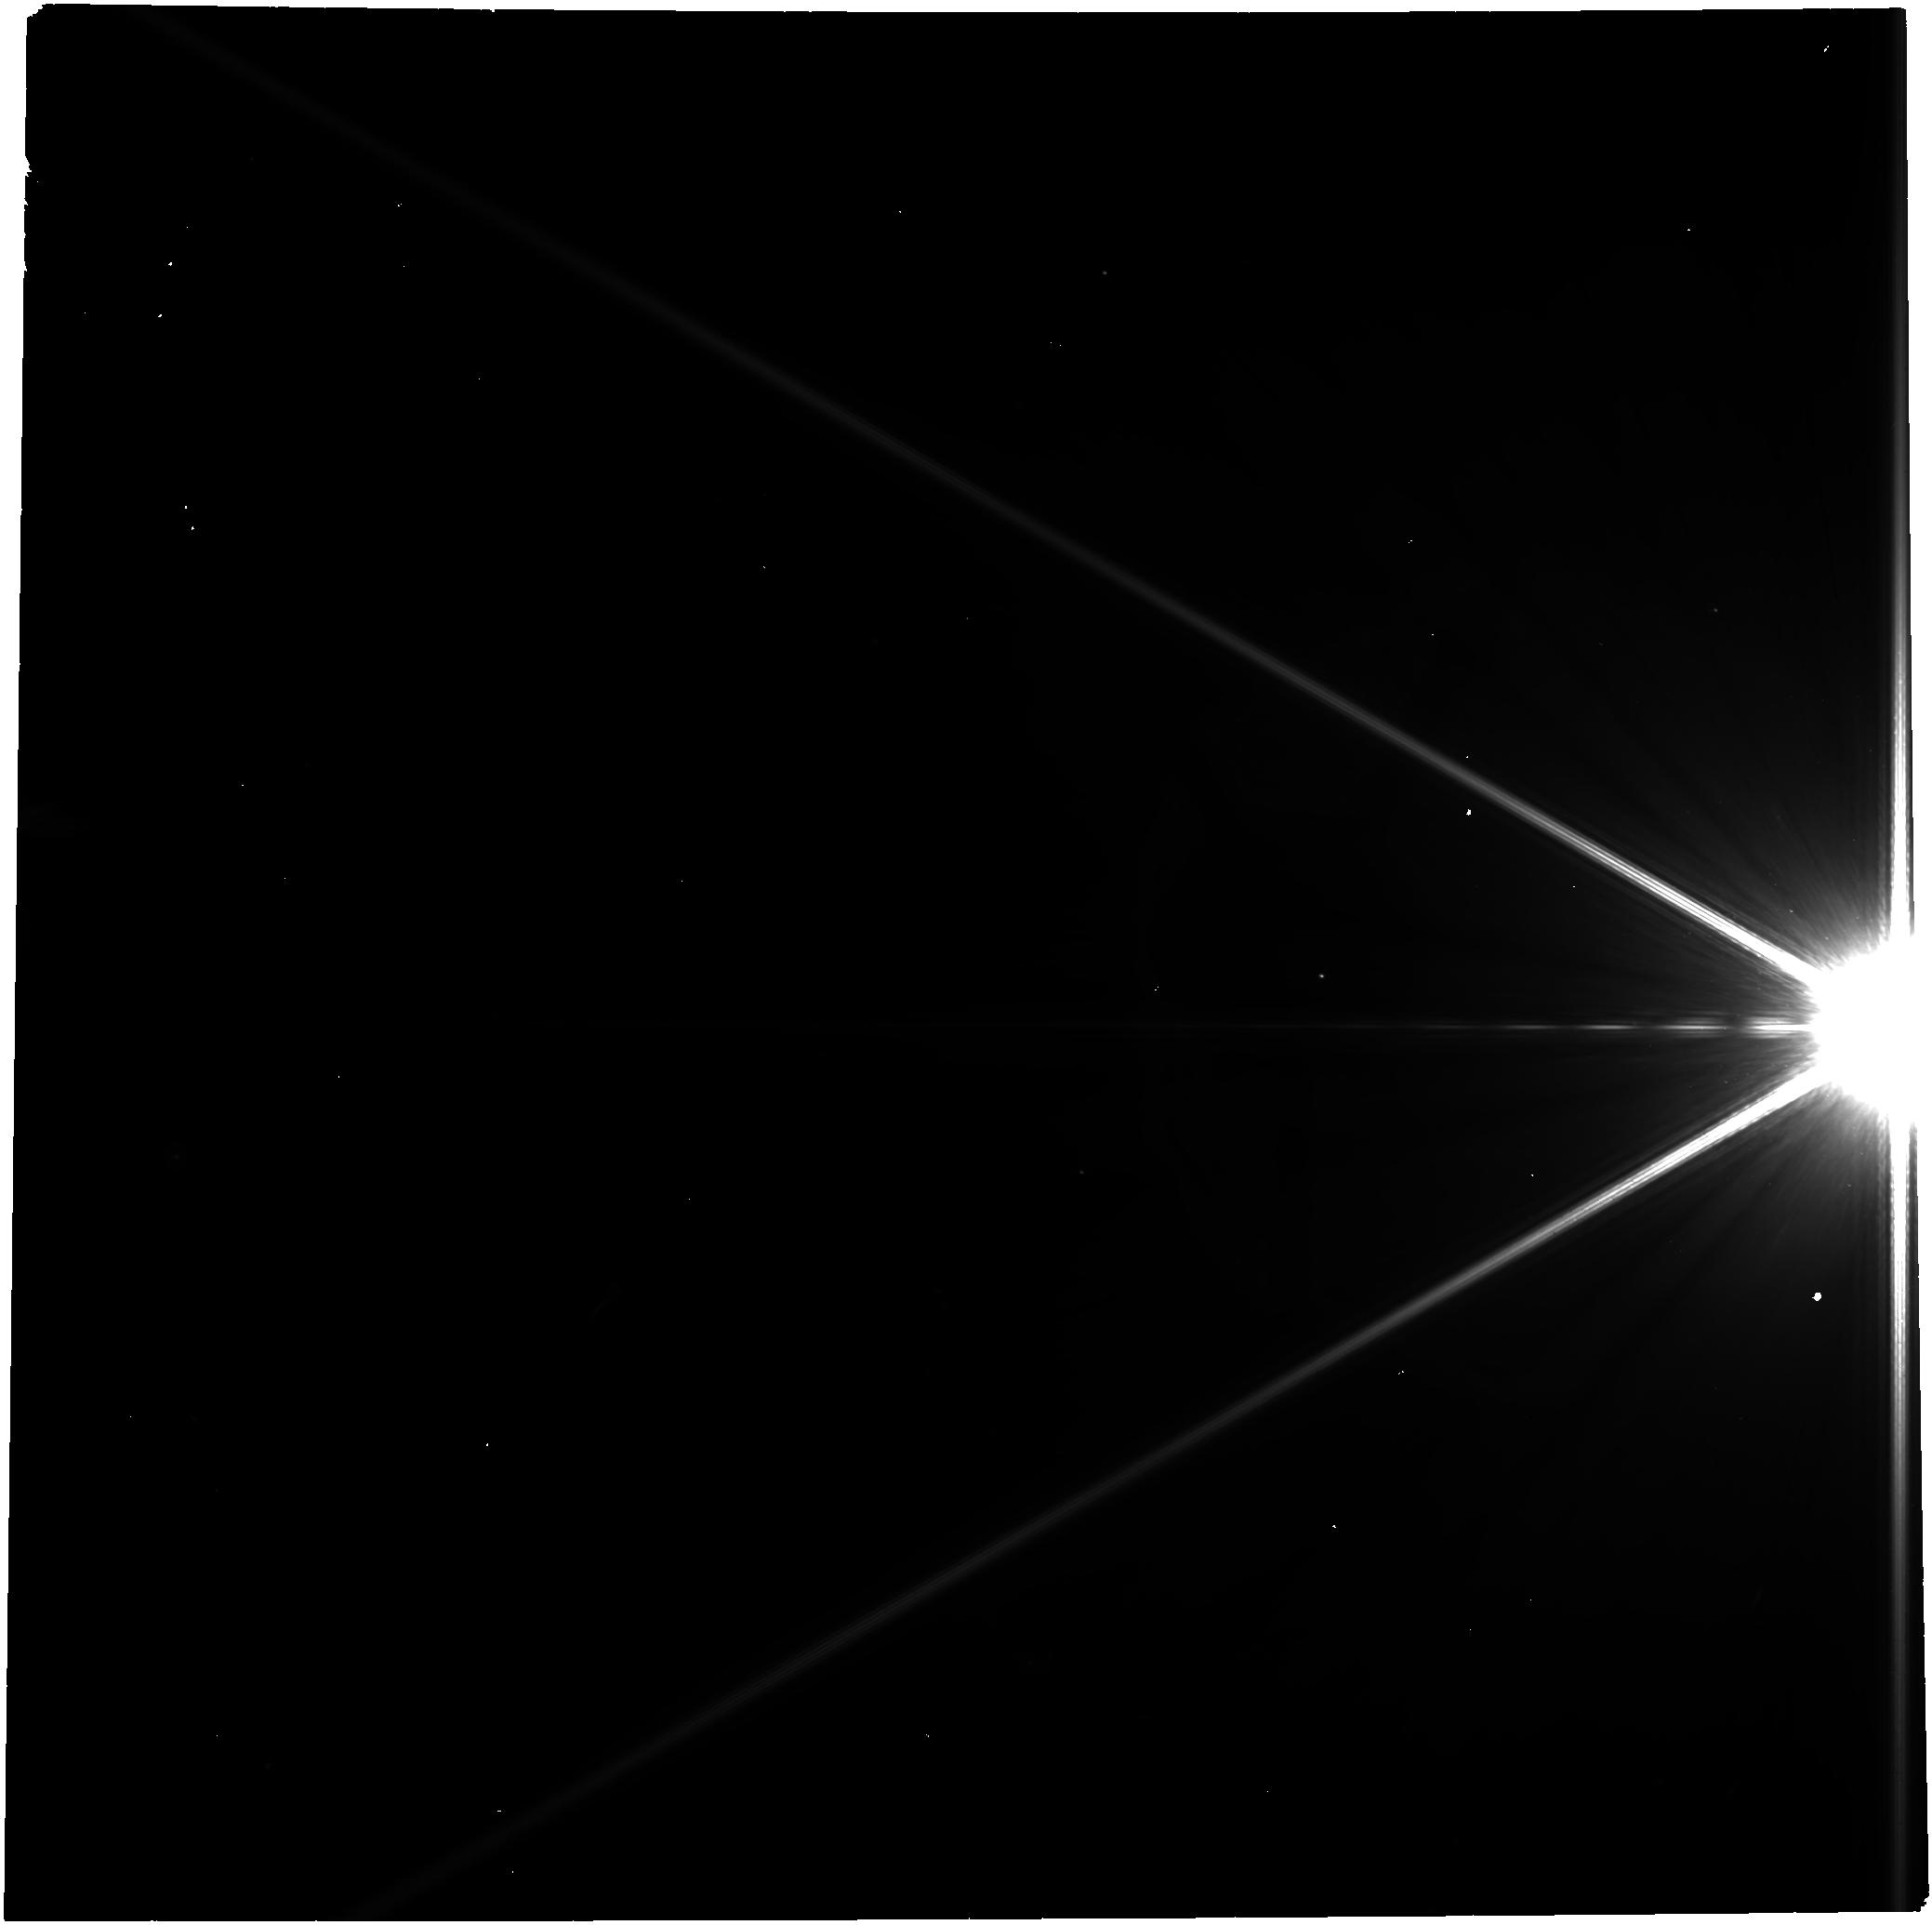
Target: -alf-PsA
Instrument: NIRCAM
Filter: F300M
Exposure: 44 min
Observation ID: jw09079-o005_t001_nircam_clear-f300m

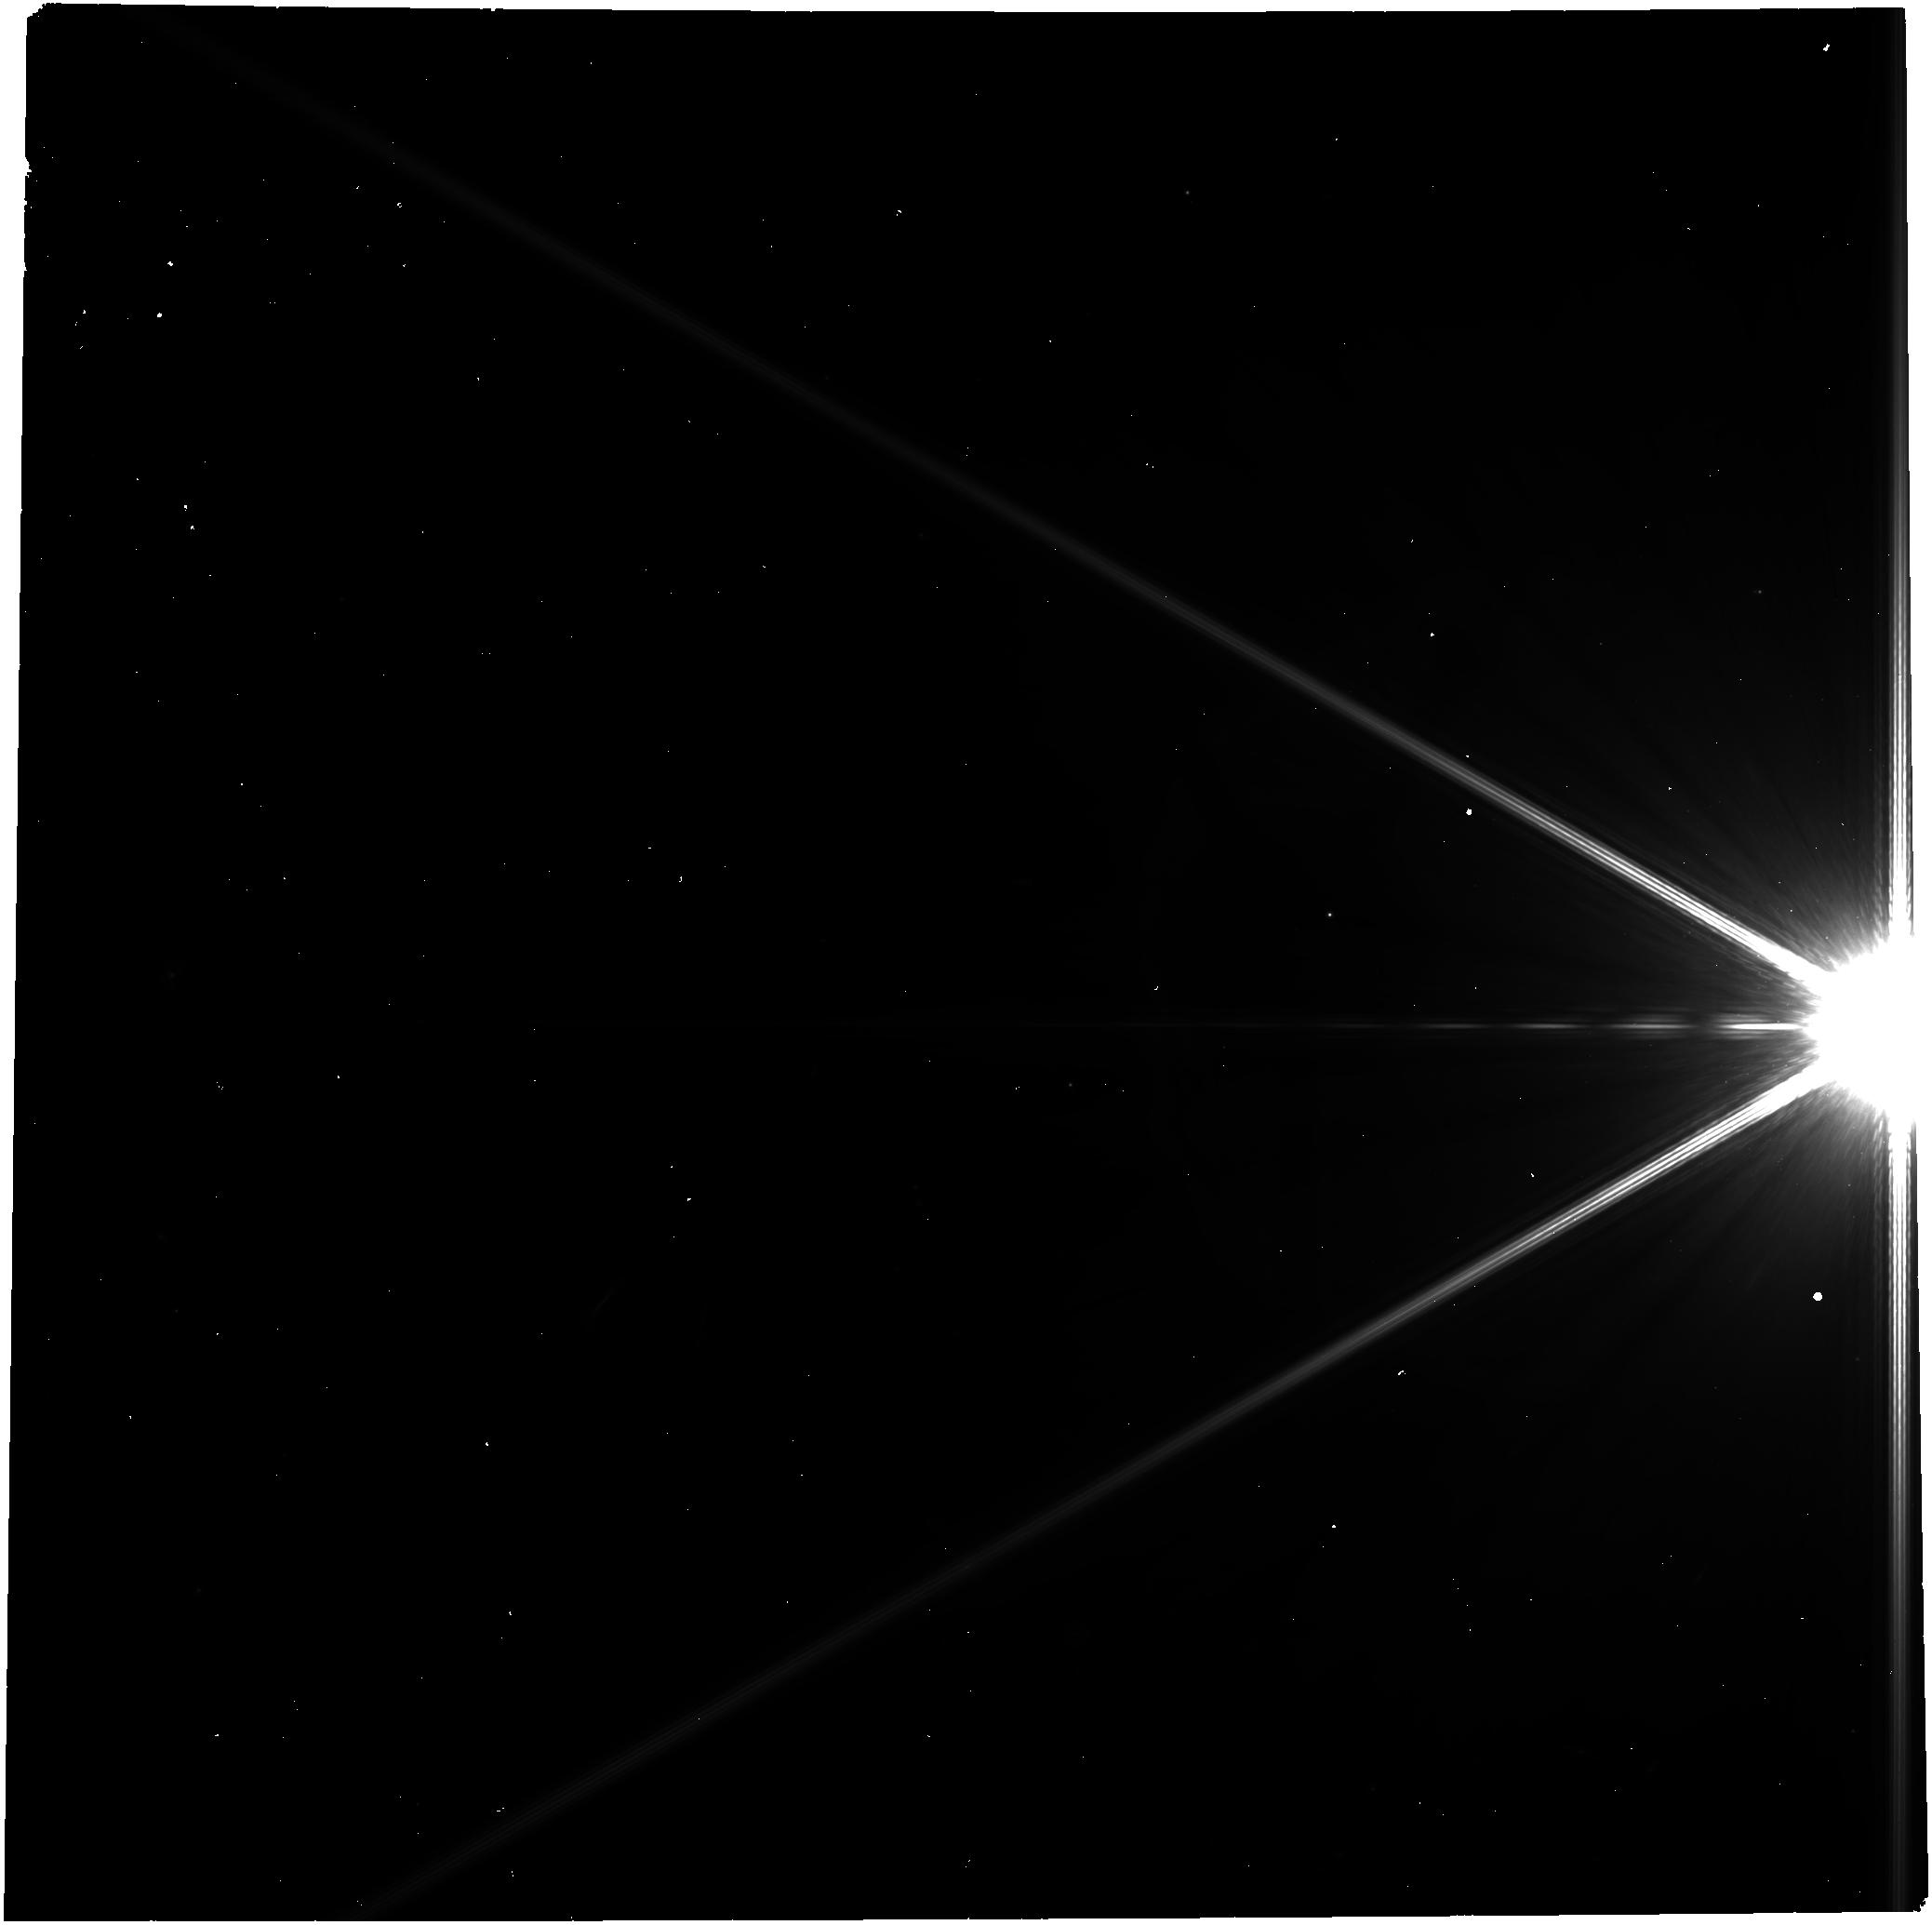
Target: -alf-PsA
Instrument: NIRCAM
Filter: F360M
Exposure: 44 min
Observation ID: jw09079-o008_t001_nircam_clear-f360m

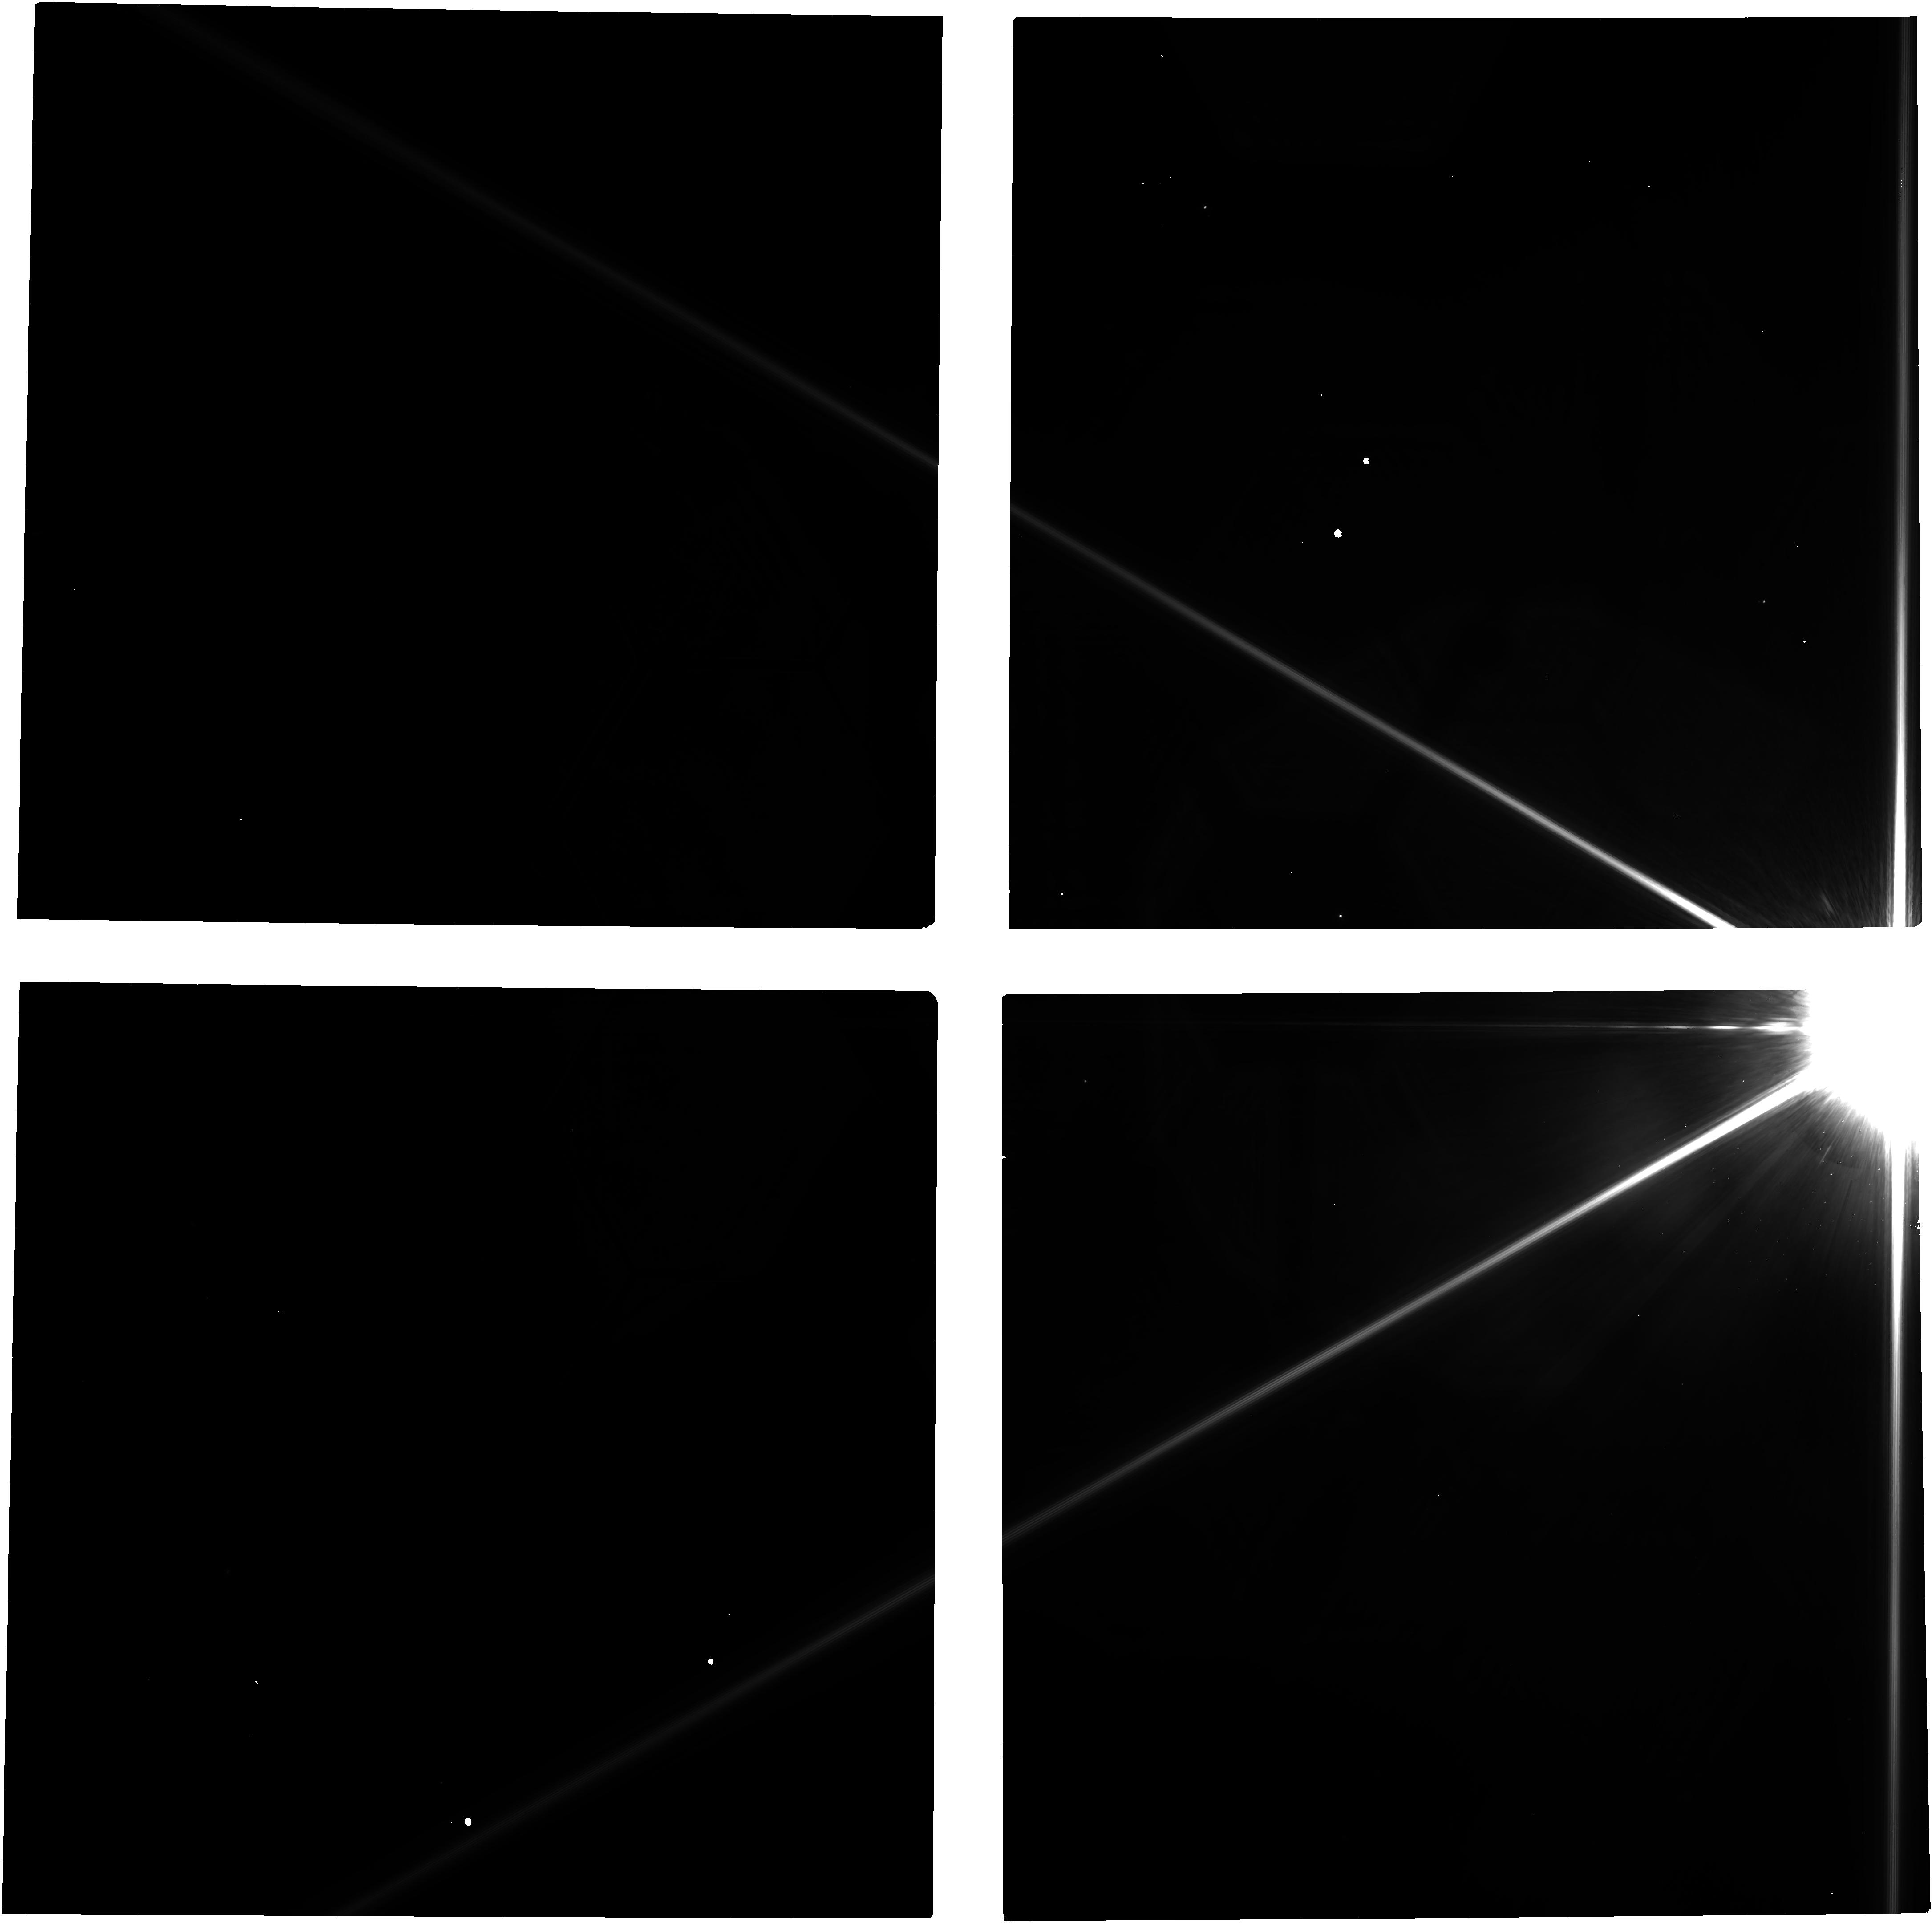
Target: -alf-PsA
Instrument: NIRCAM
Filter: F182M
Exposure: 44 min
Observation ID: jw09079-o004_t001_nircam_clear-f182m

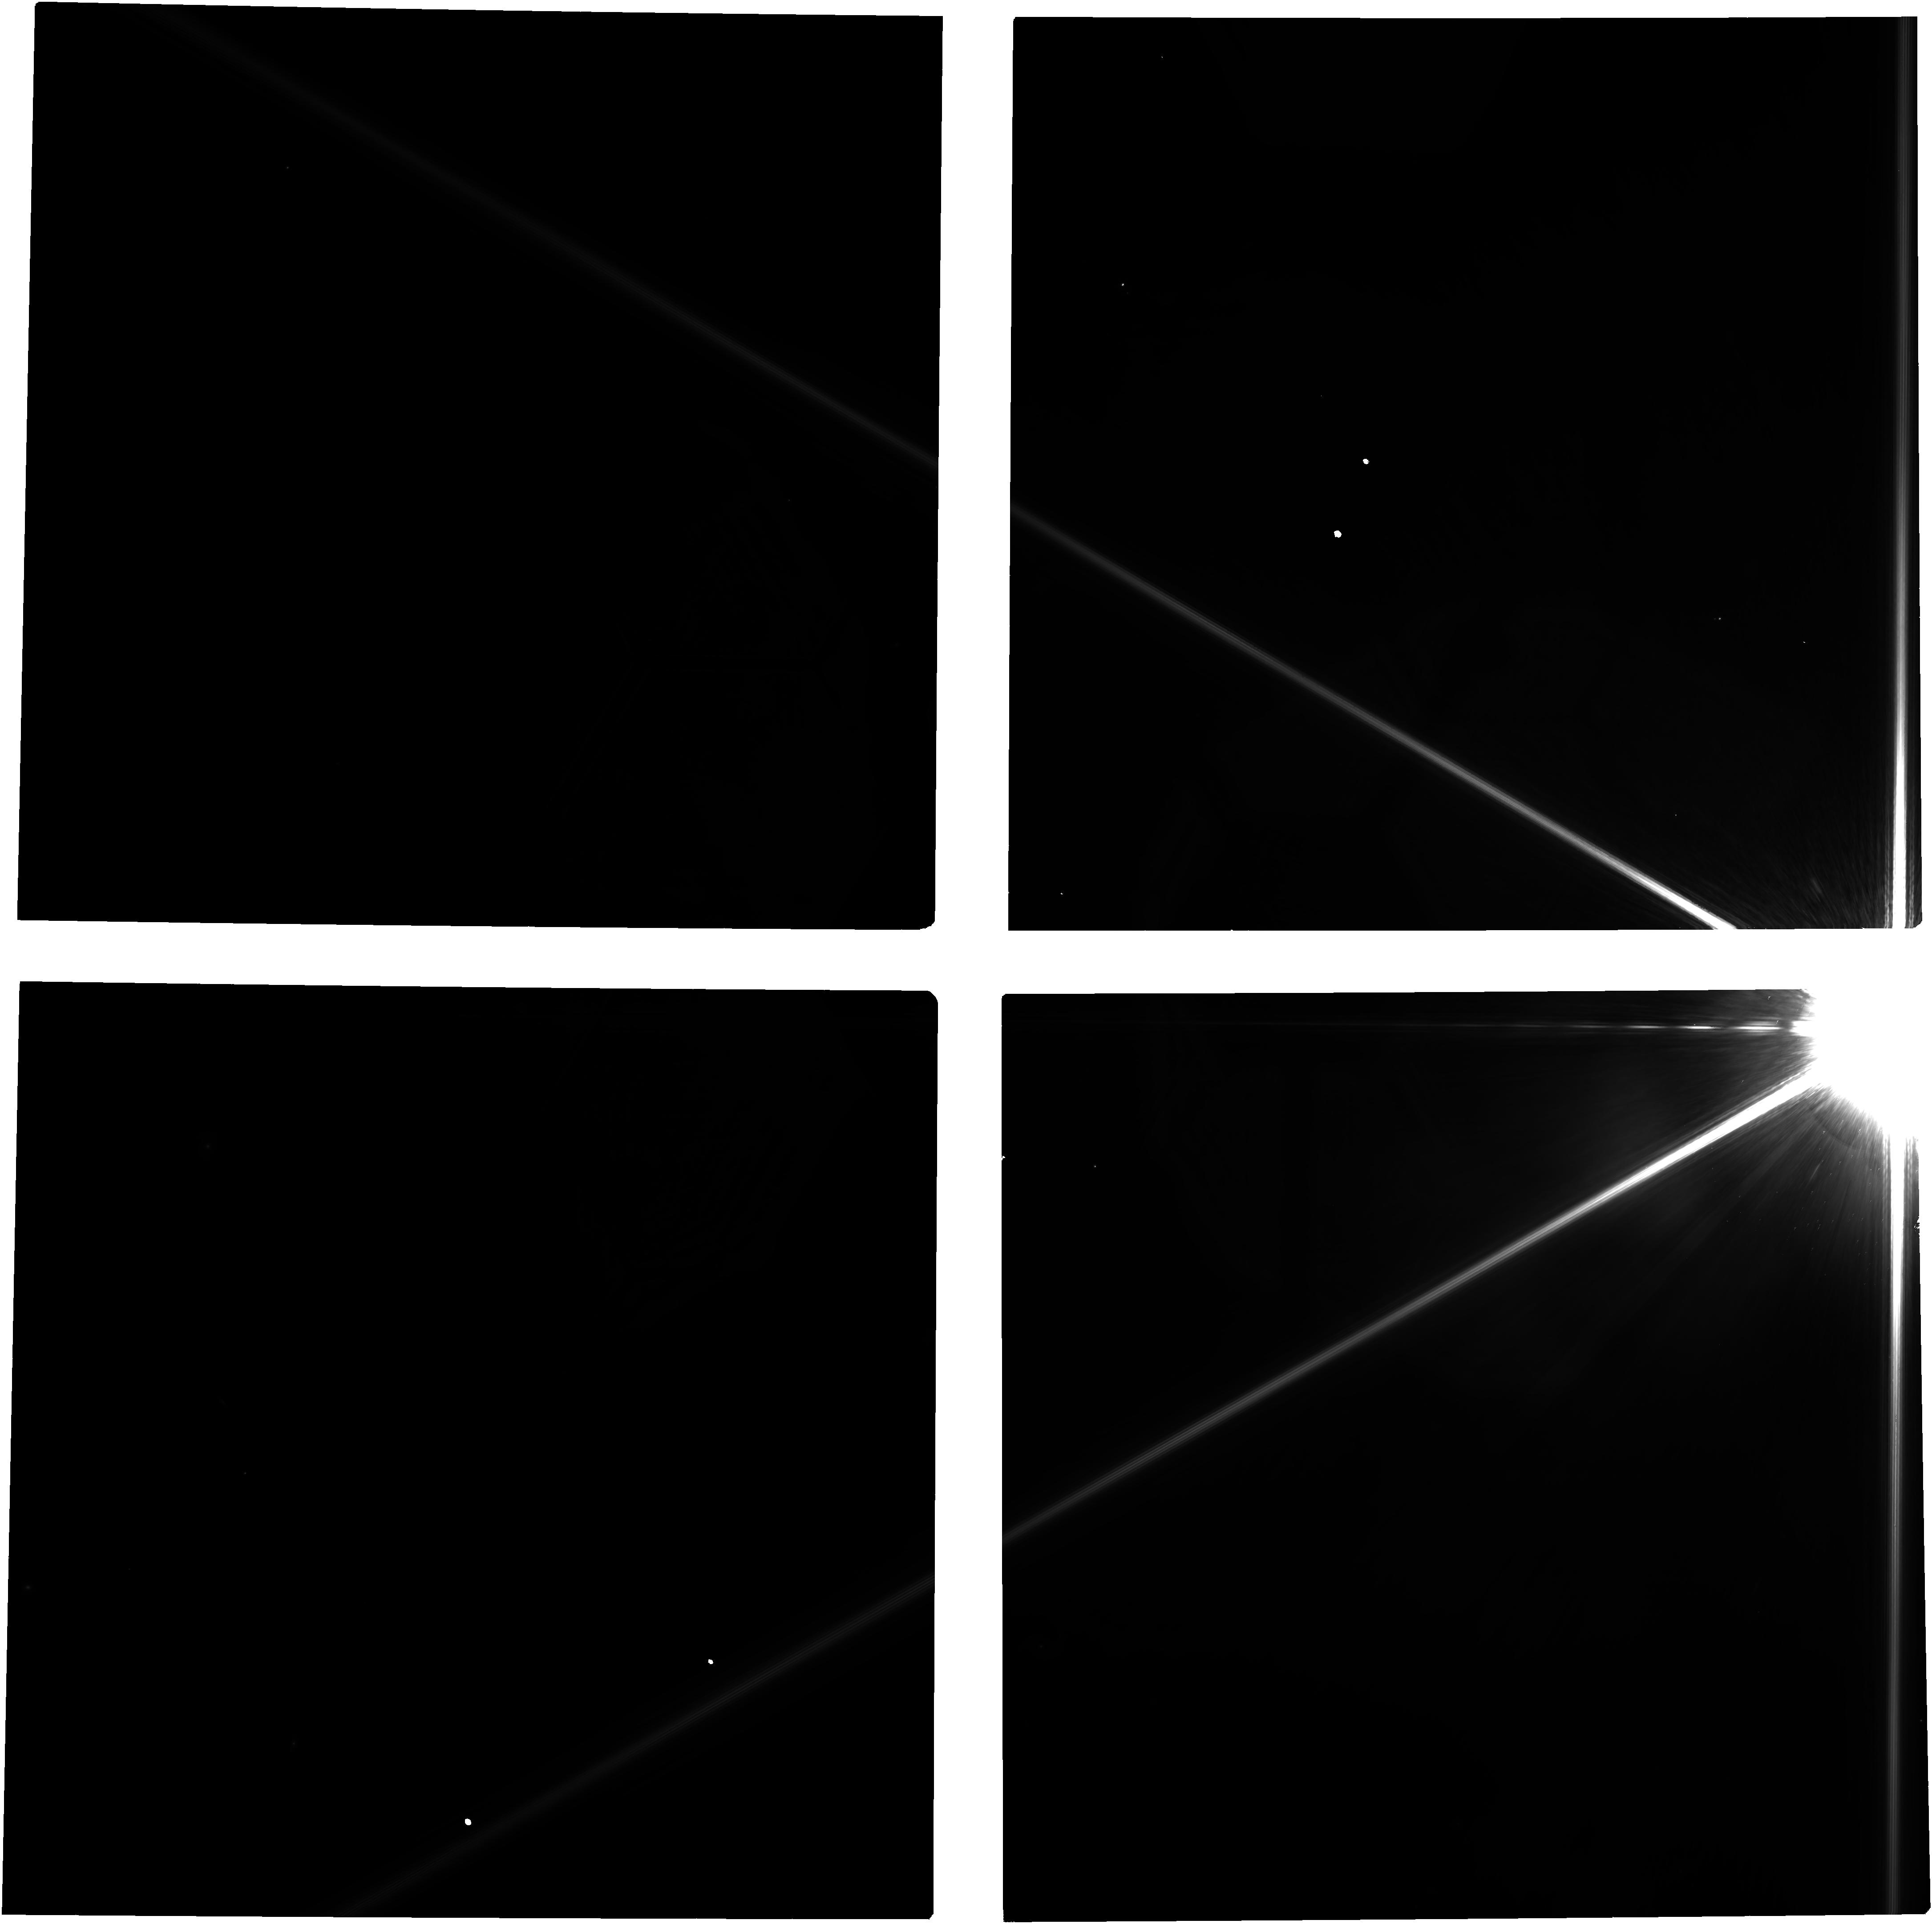
Target: -alf-PsA
Instrument: NIRCAM
Filter: F210M
Exposure: 44 min
Observation ID: jw09079-o001_t001_nircam_clear-f210m

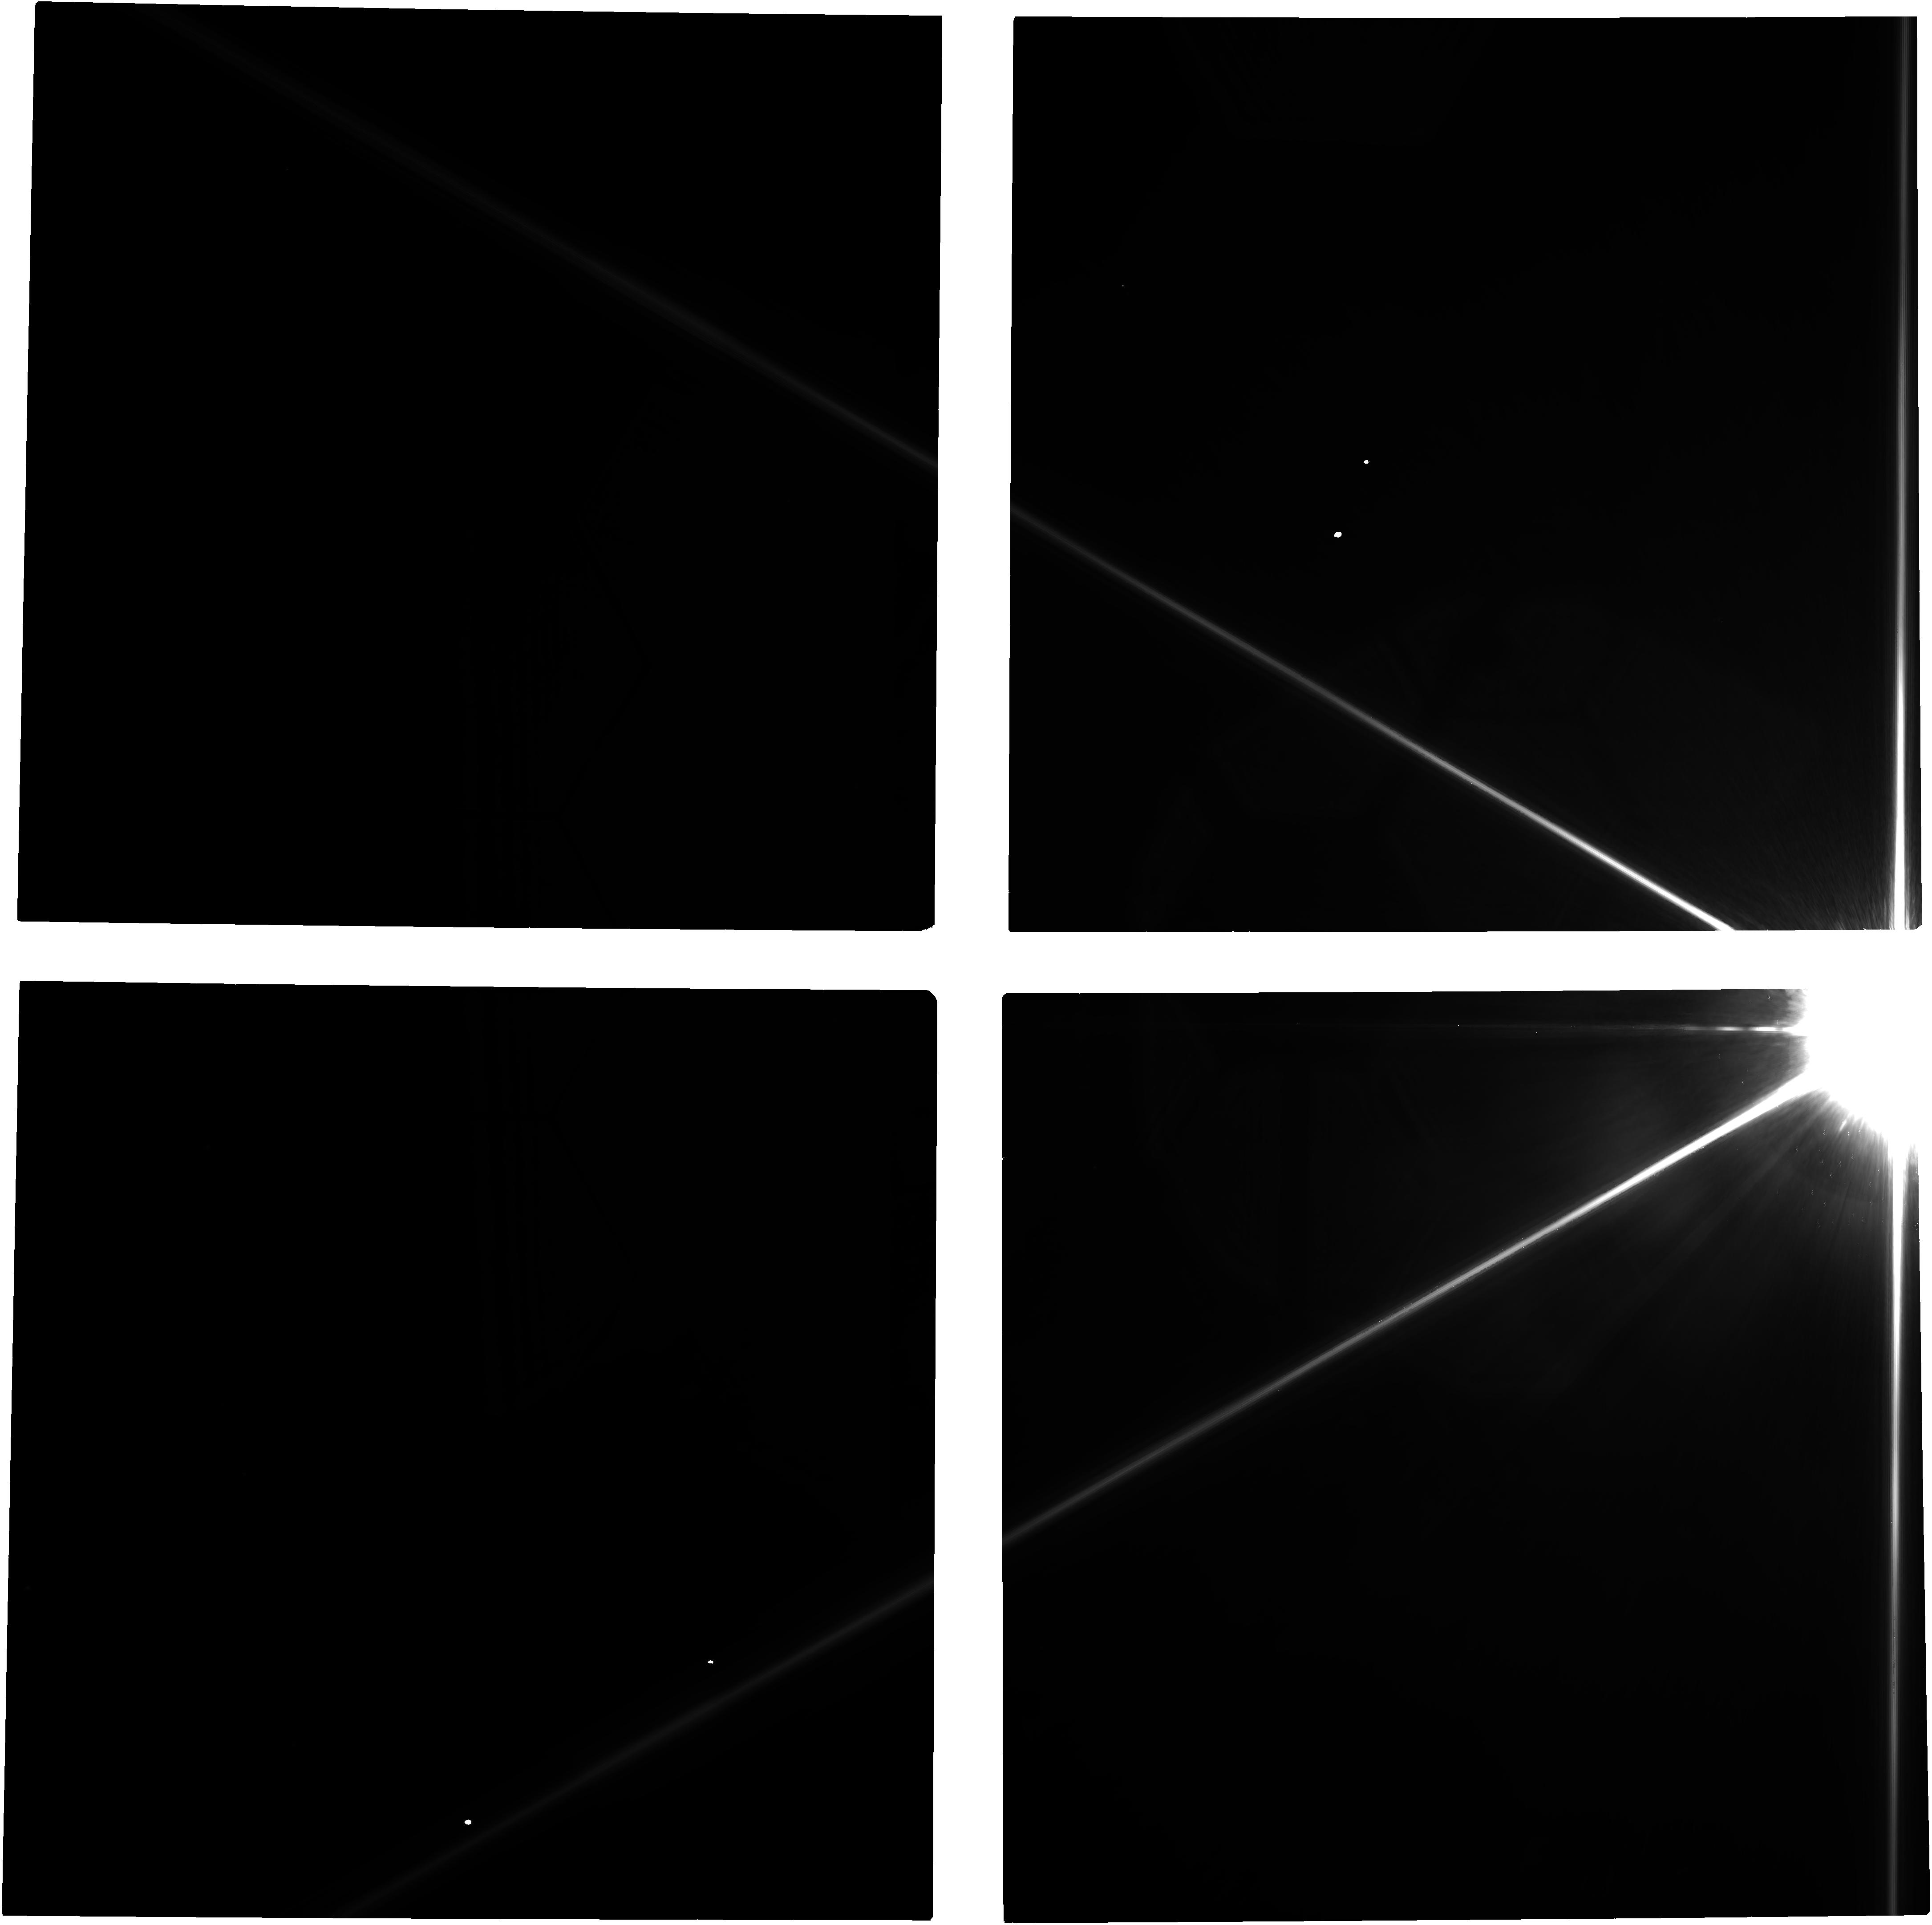
Target: -alf-PsA
Instrument: NIRCAM
Filter: F140M
Exposure: 44 min
Observation ID: jw09079-o005_t001_nircam_clear-f140m

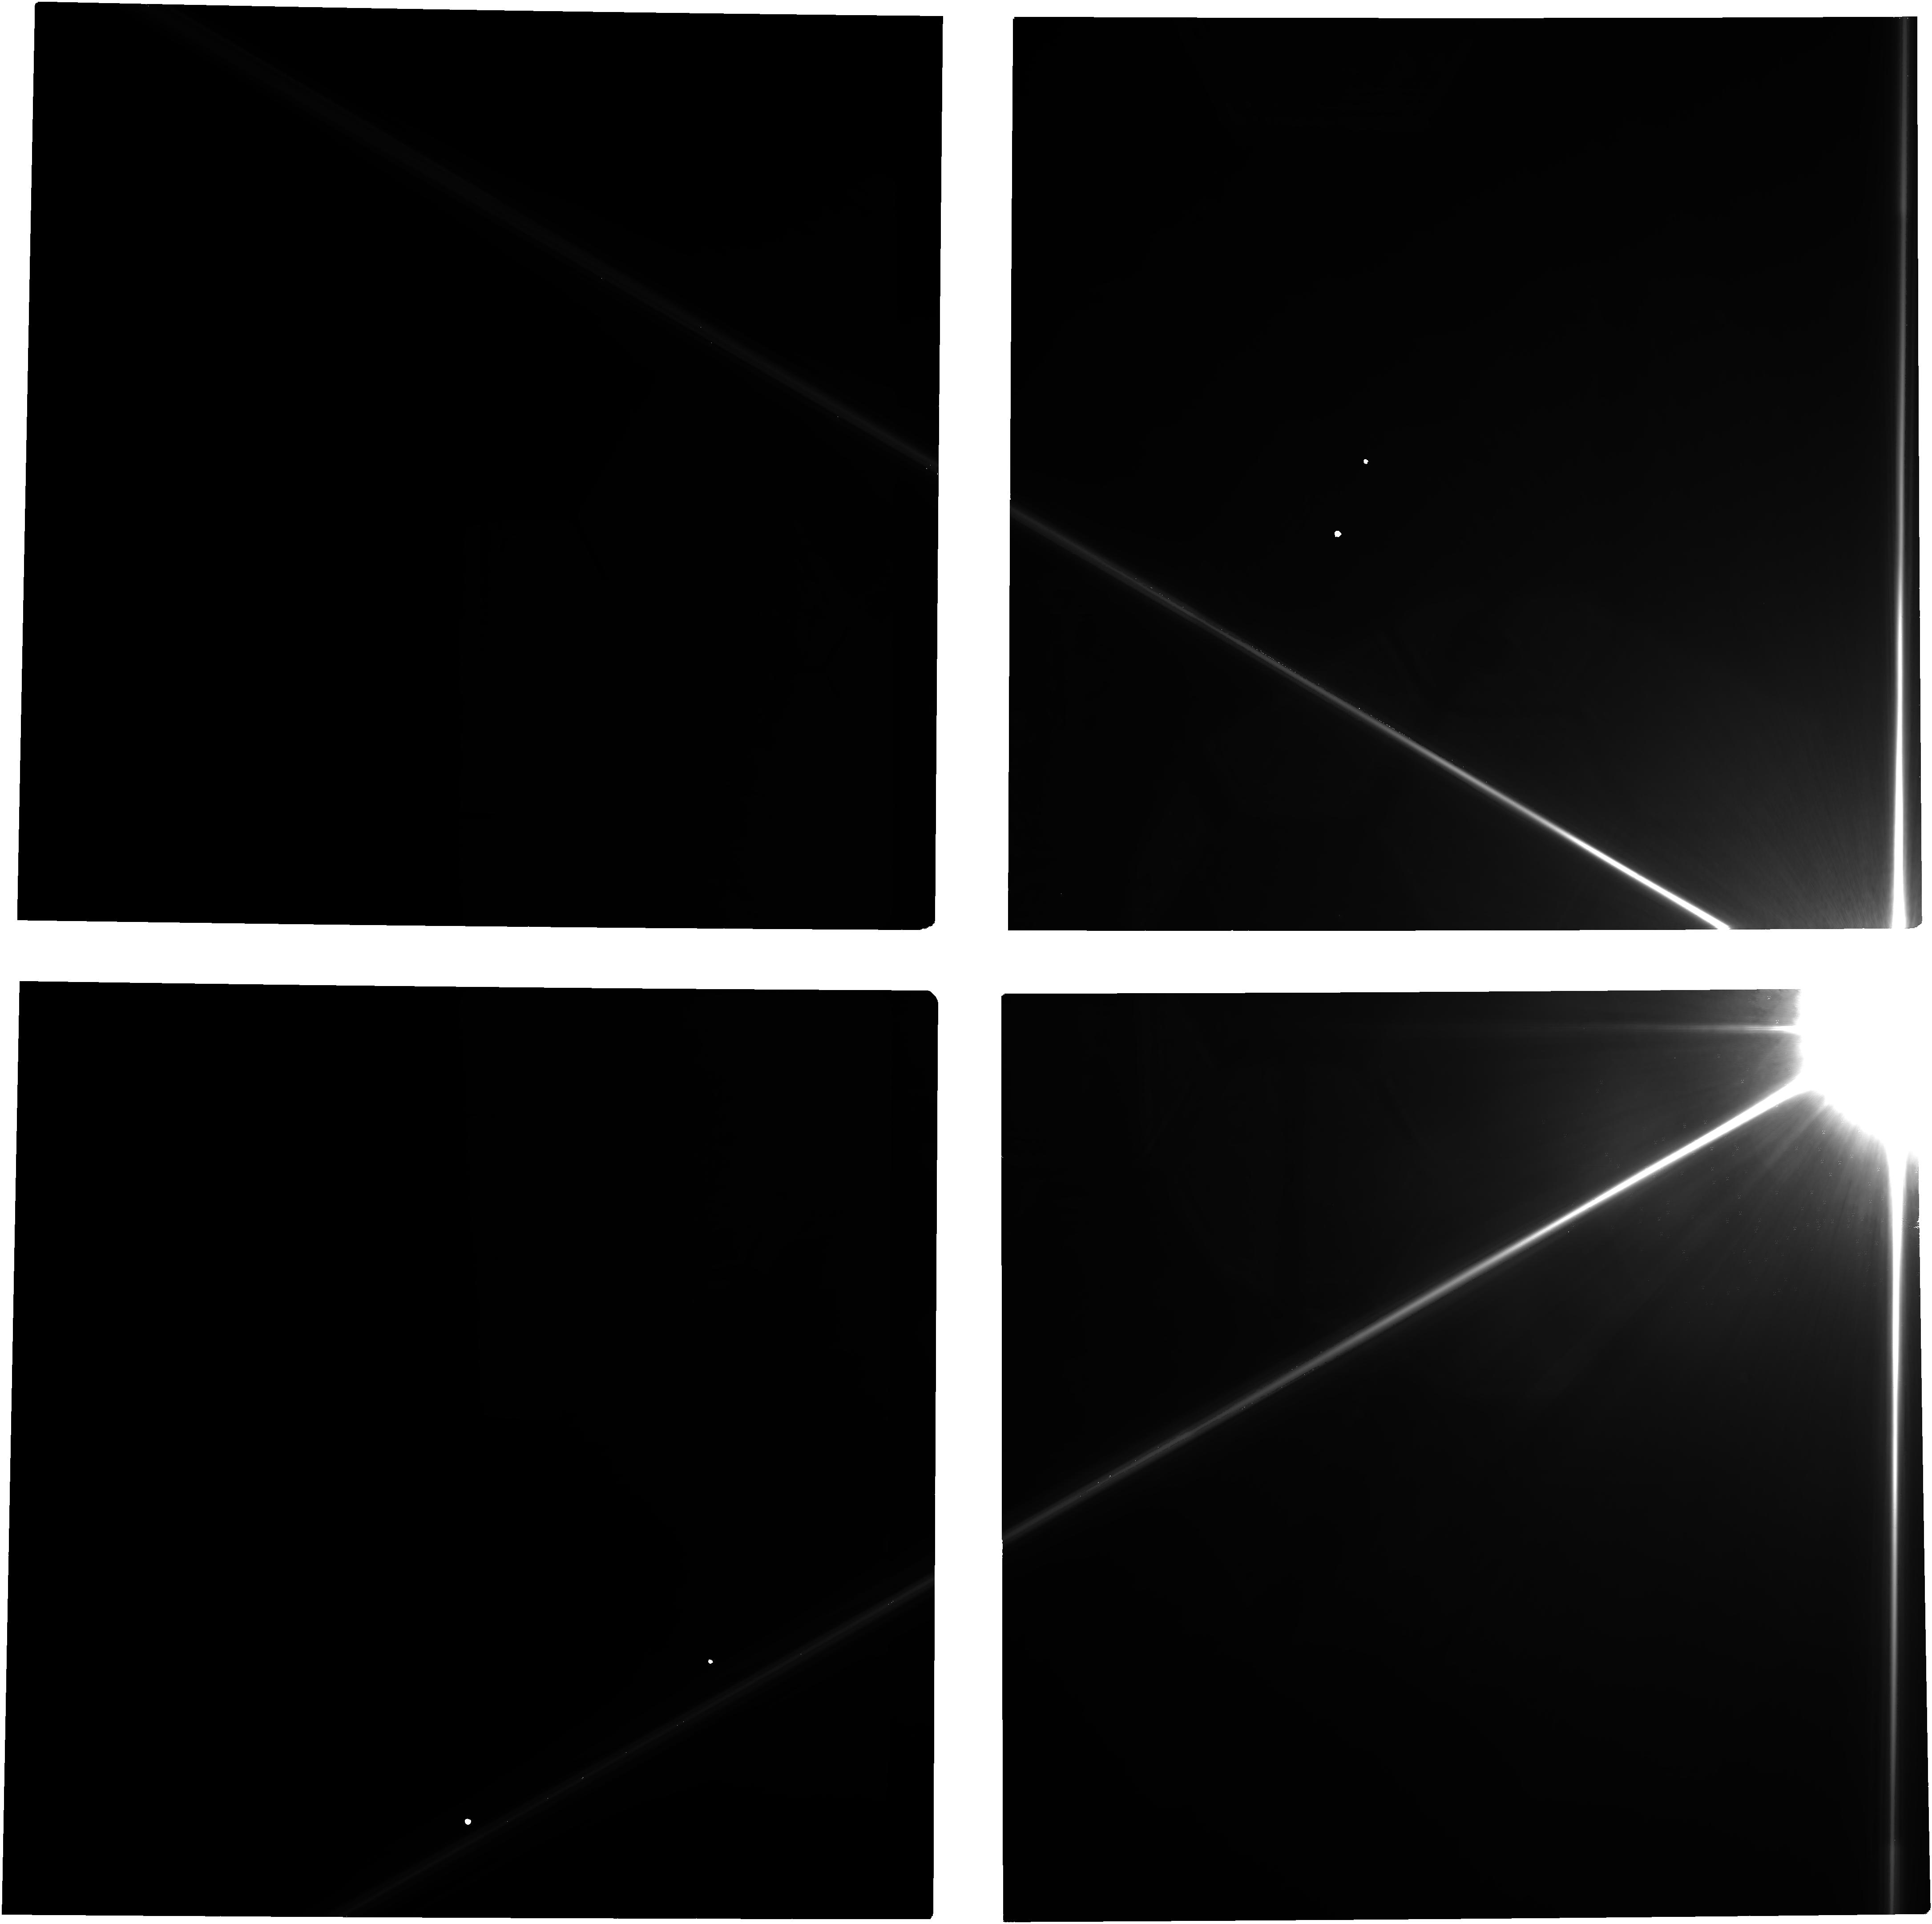
Target: -alf-PsA
Instrument: NIRCAM
Filter: F090W
Exposure: 44 min
Observation ID: jw09079-o008_t001_nircam_clear-f090w

JWST/NIRCam multi-color monitoring of a rare catastrophic collision directly imaged in a nearby planetary system (PI: Kalas, Paul George)

A fundamental process in the evolution of planetary systems involves constructive and destructive collisions. These are rarely observed in real time except in the solar system. For extrasolar planetary systems, debris disks represent destructive collisions among planetesimals. In the Fomalhaut system, the HST-detected source known as Fomalhaut b has been interpreted as a direct imaging observation of a fresh dust cloud produced in 2004 by a rare catastrophic planetesimal collision. Various studies examined its dimming over time, changes in morphology, and radial acceleration. Here we show that a new source similar to Fomalhaut b has appeared near the dust belt in recent HST/STIS data. If the catastrophic collision model is correct, Fomalhaut “b2” is predicted to expand in size due to radiation pressure and Keplerian shear, become fainter, and follow a trajectory that initially appears Keplerian and evolves to radial. It is unknown if b2 represents a collision between refractory asteroids or icy bodies. Here we propose a multi-cycle NIRCam campaign to measure changes in b2's brightness, color, position, and morphology over the next three years. Since b2 is very faint and HST/STIS does not have filters, JWST is the only observatory capable of tracking the evolution of b2 in real time with a suite of filters that are diagnostic of spectral features seen in asteroids and icy Kuiper Belt objects. The findings will provide exceptionally rare empirical data to inform the theory of collisional processes. Studying b2 will also serve as invaluable preparation for the HWO mission that will need to distinguish between compact transient dust clouds and authentic planetary signals.